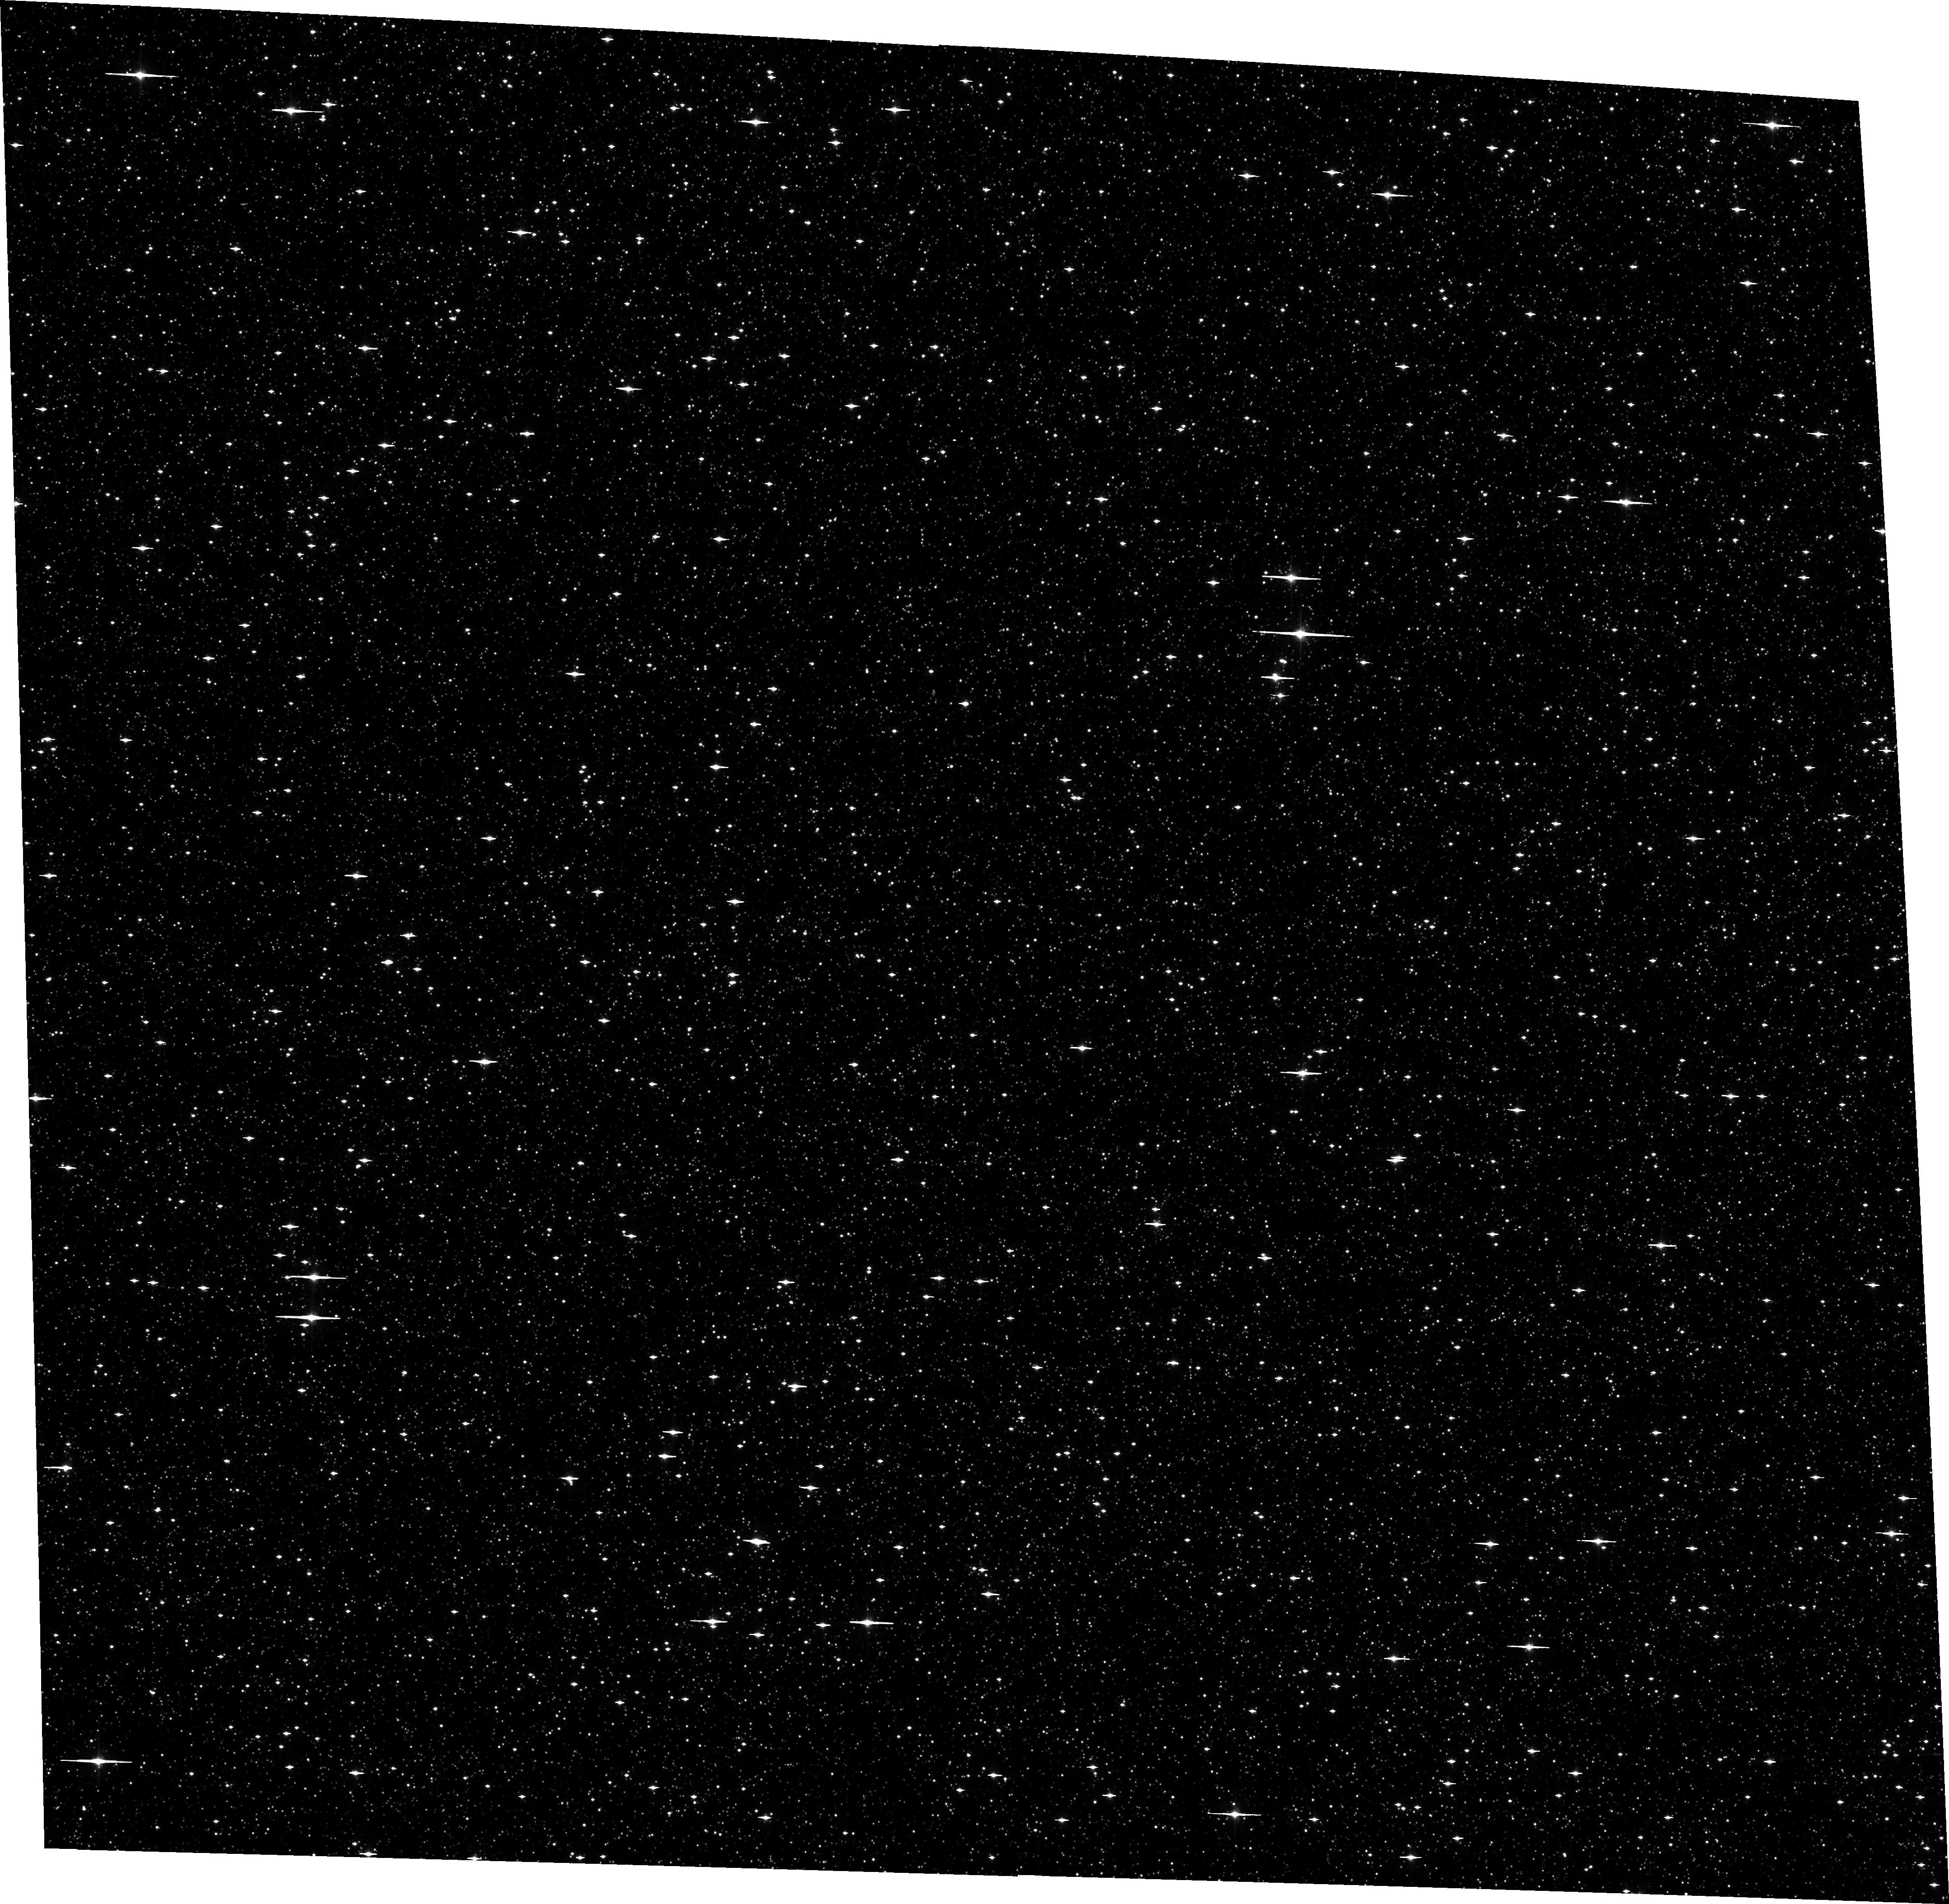
Target: SWEEPS-L1
Instrument: ACS/WFC
Filter: F606W
Exposure: 12 min
Observation ID: hst_13057_19_acs_wfc_f606w_jc3f19

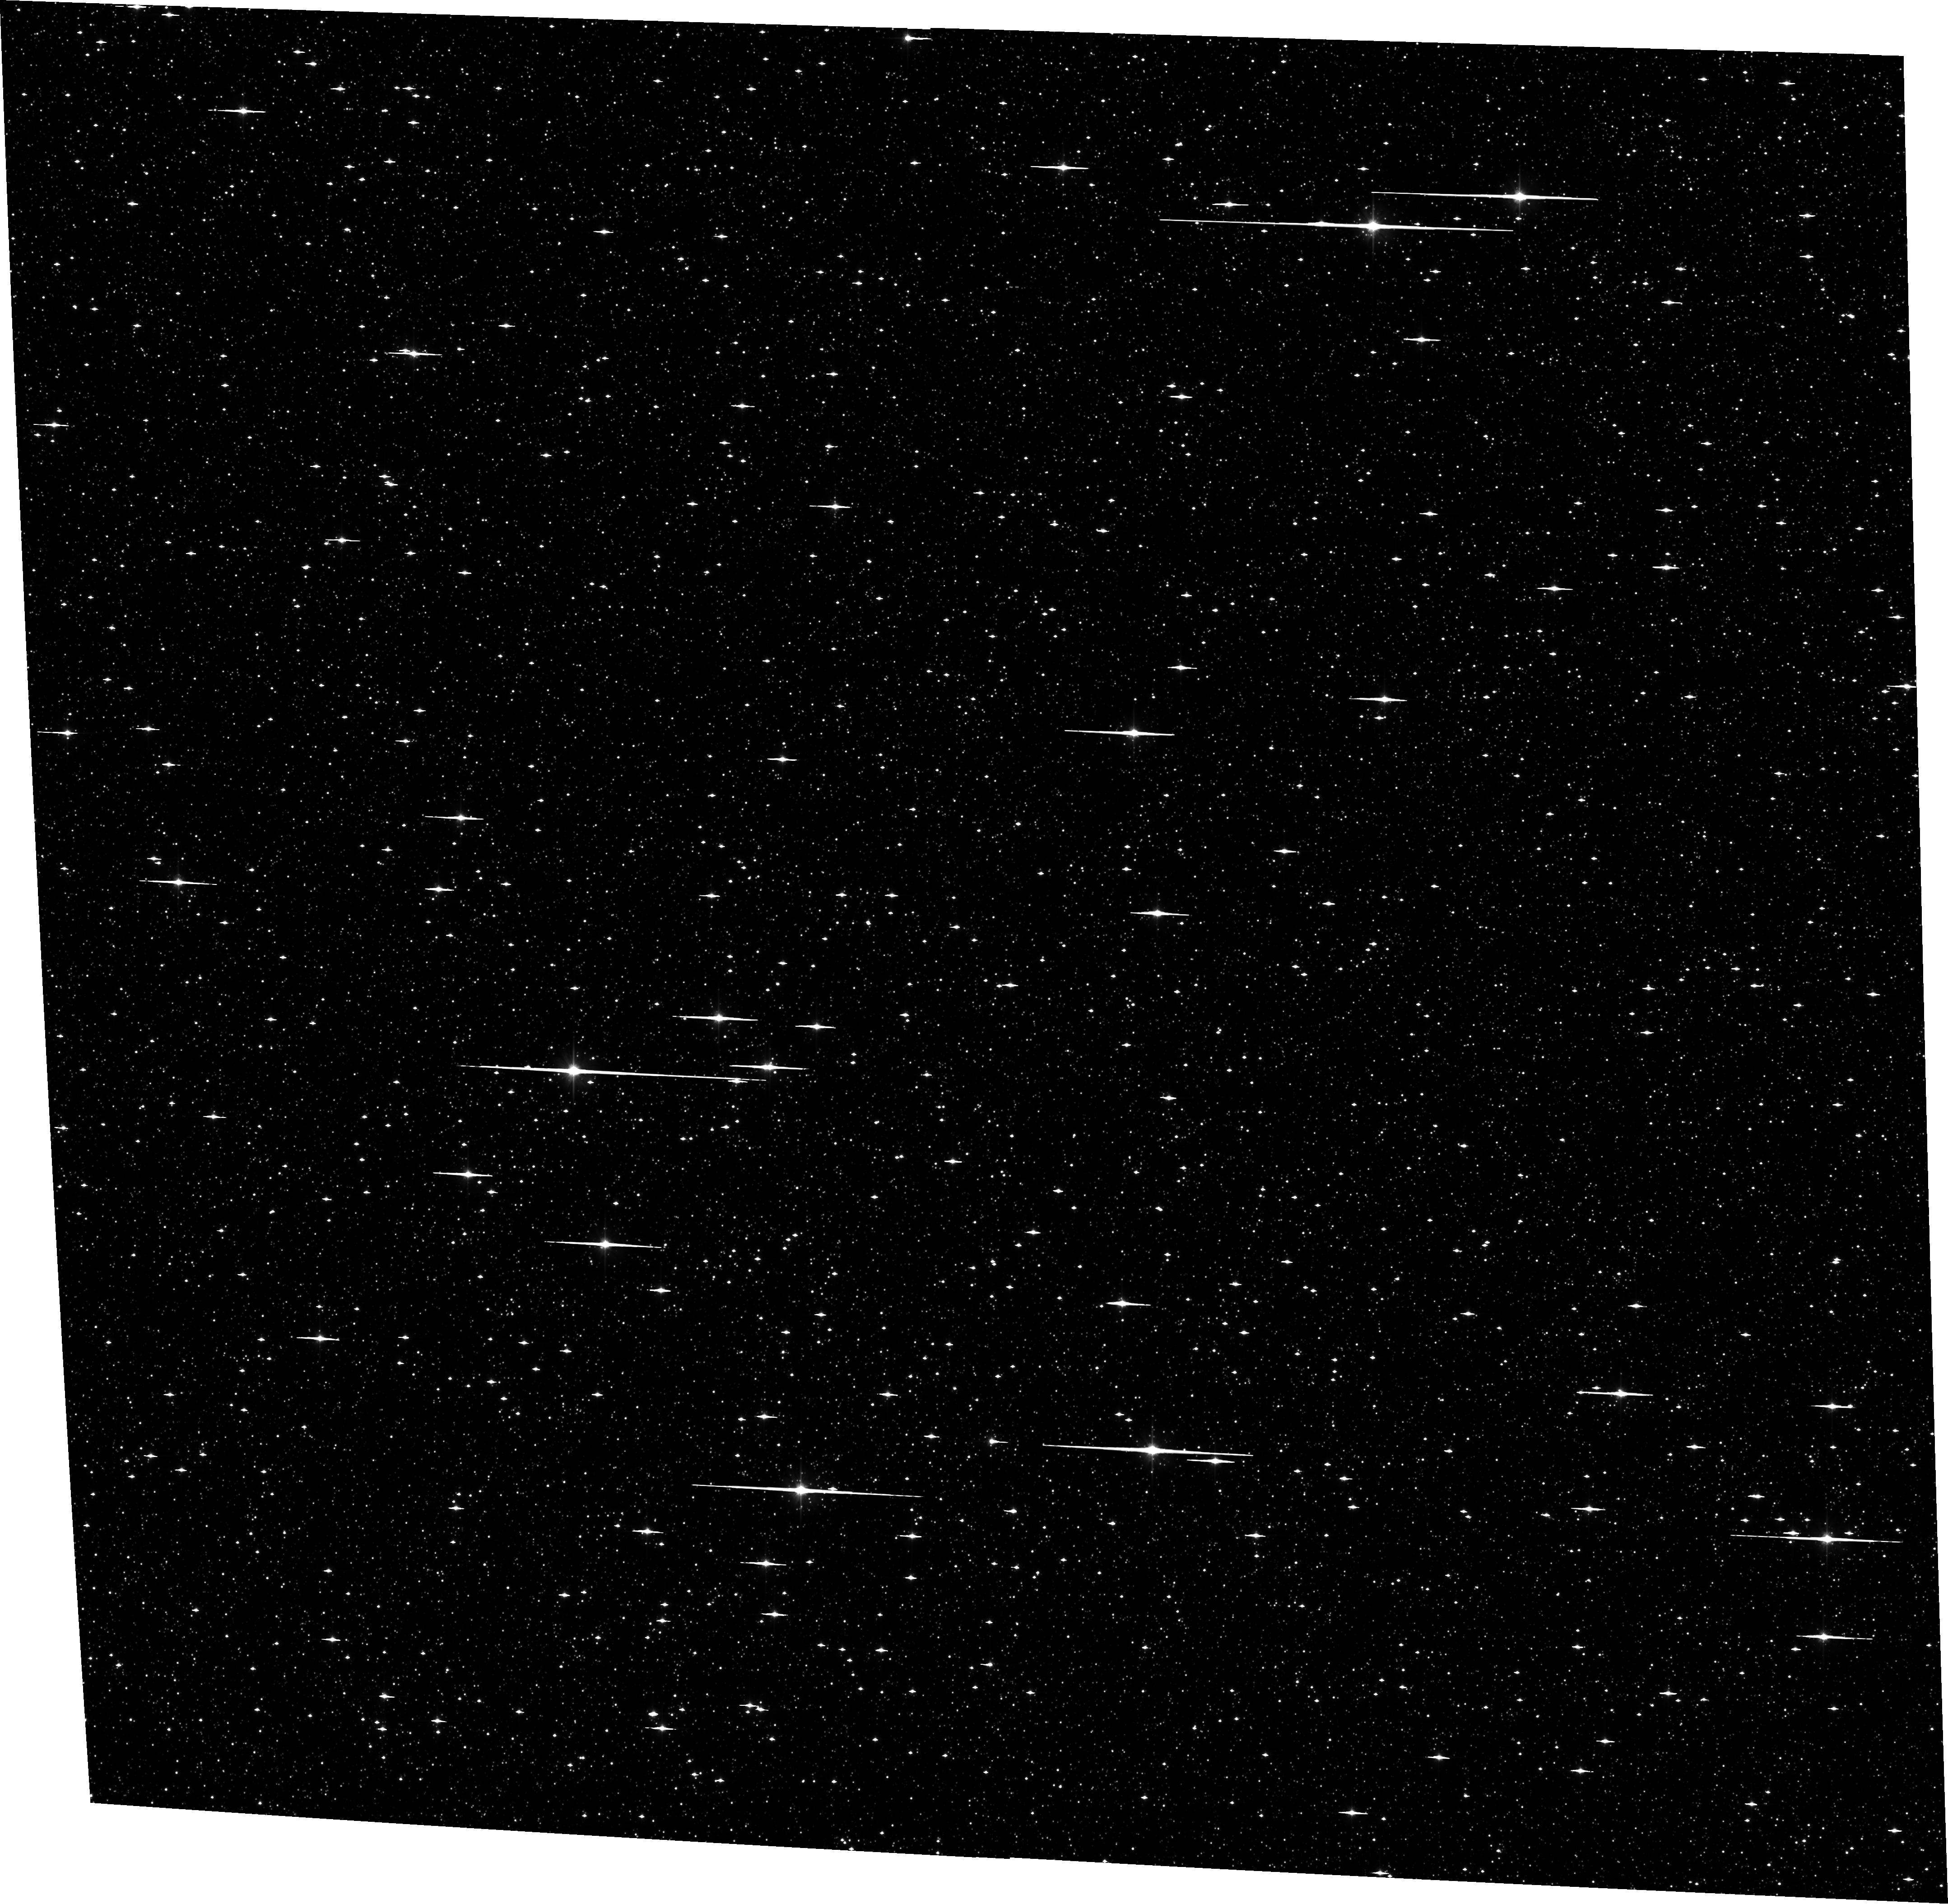
Target: SWEEPS-L2
Instrument: ACS/WFC
Filter: F606W
Exposure: 12 min
Observation ID: hst_13057_63_acs_wfc_f606w_jc3f63

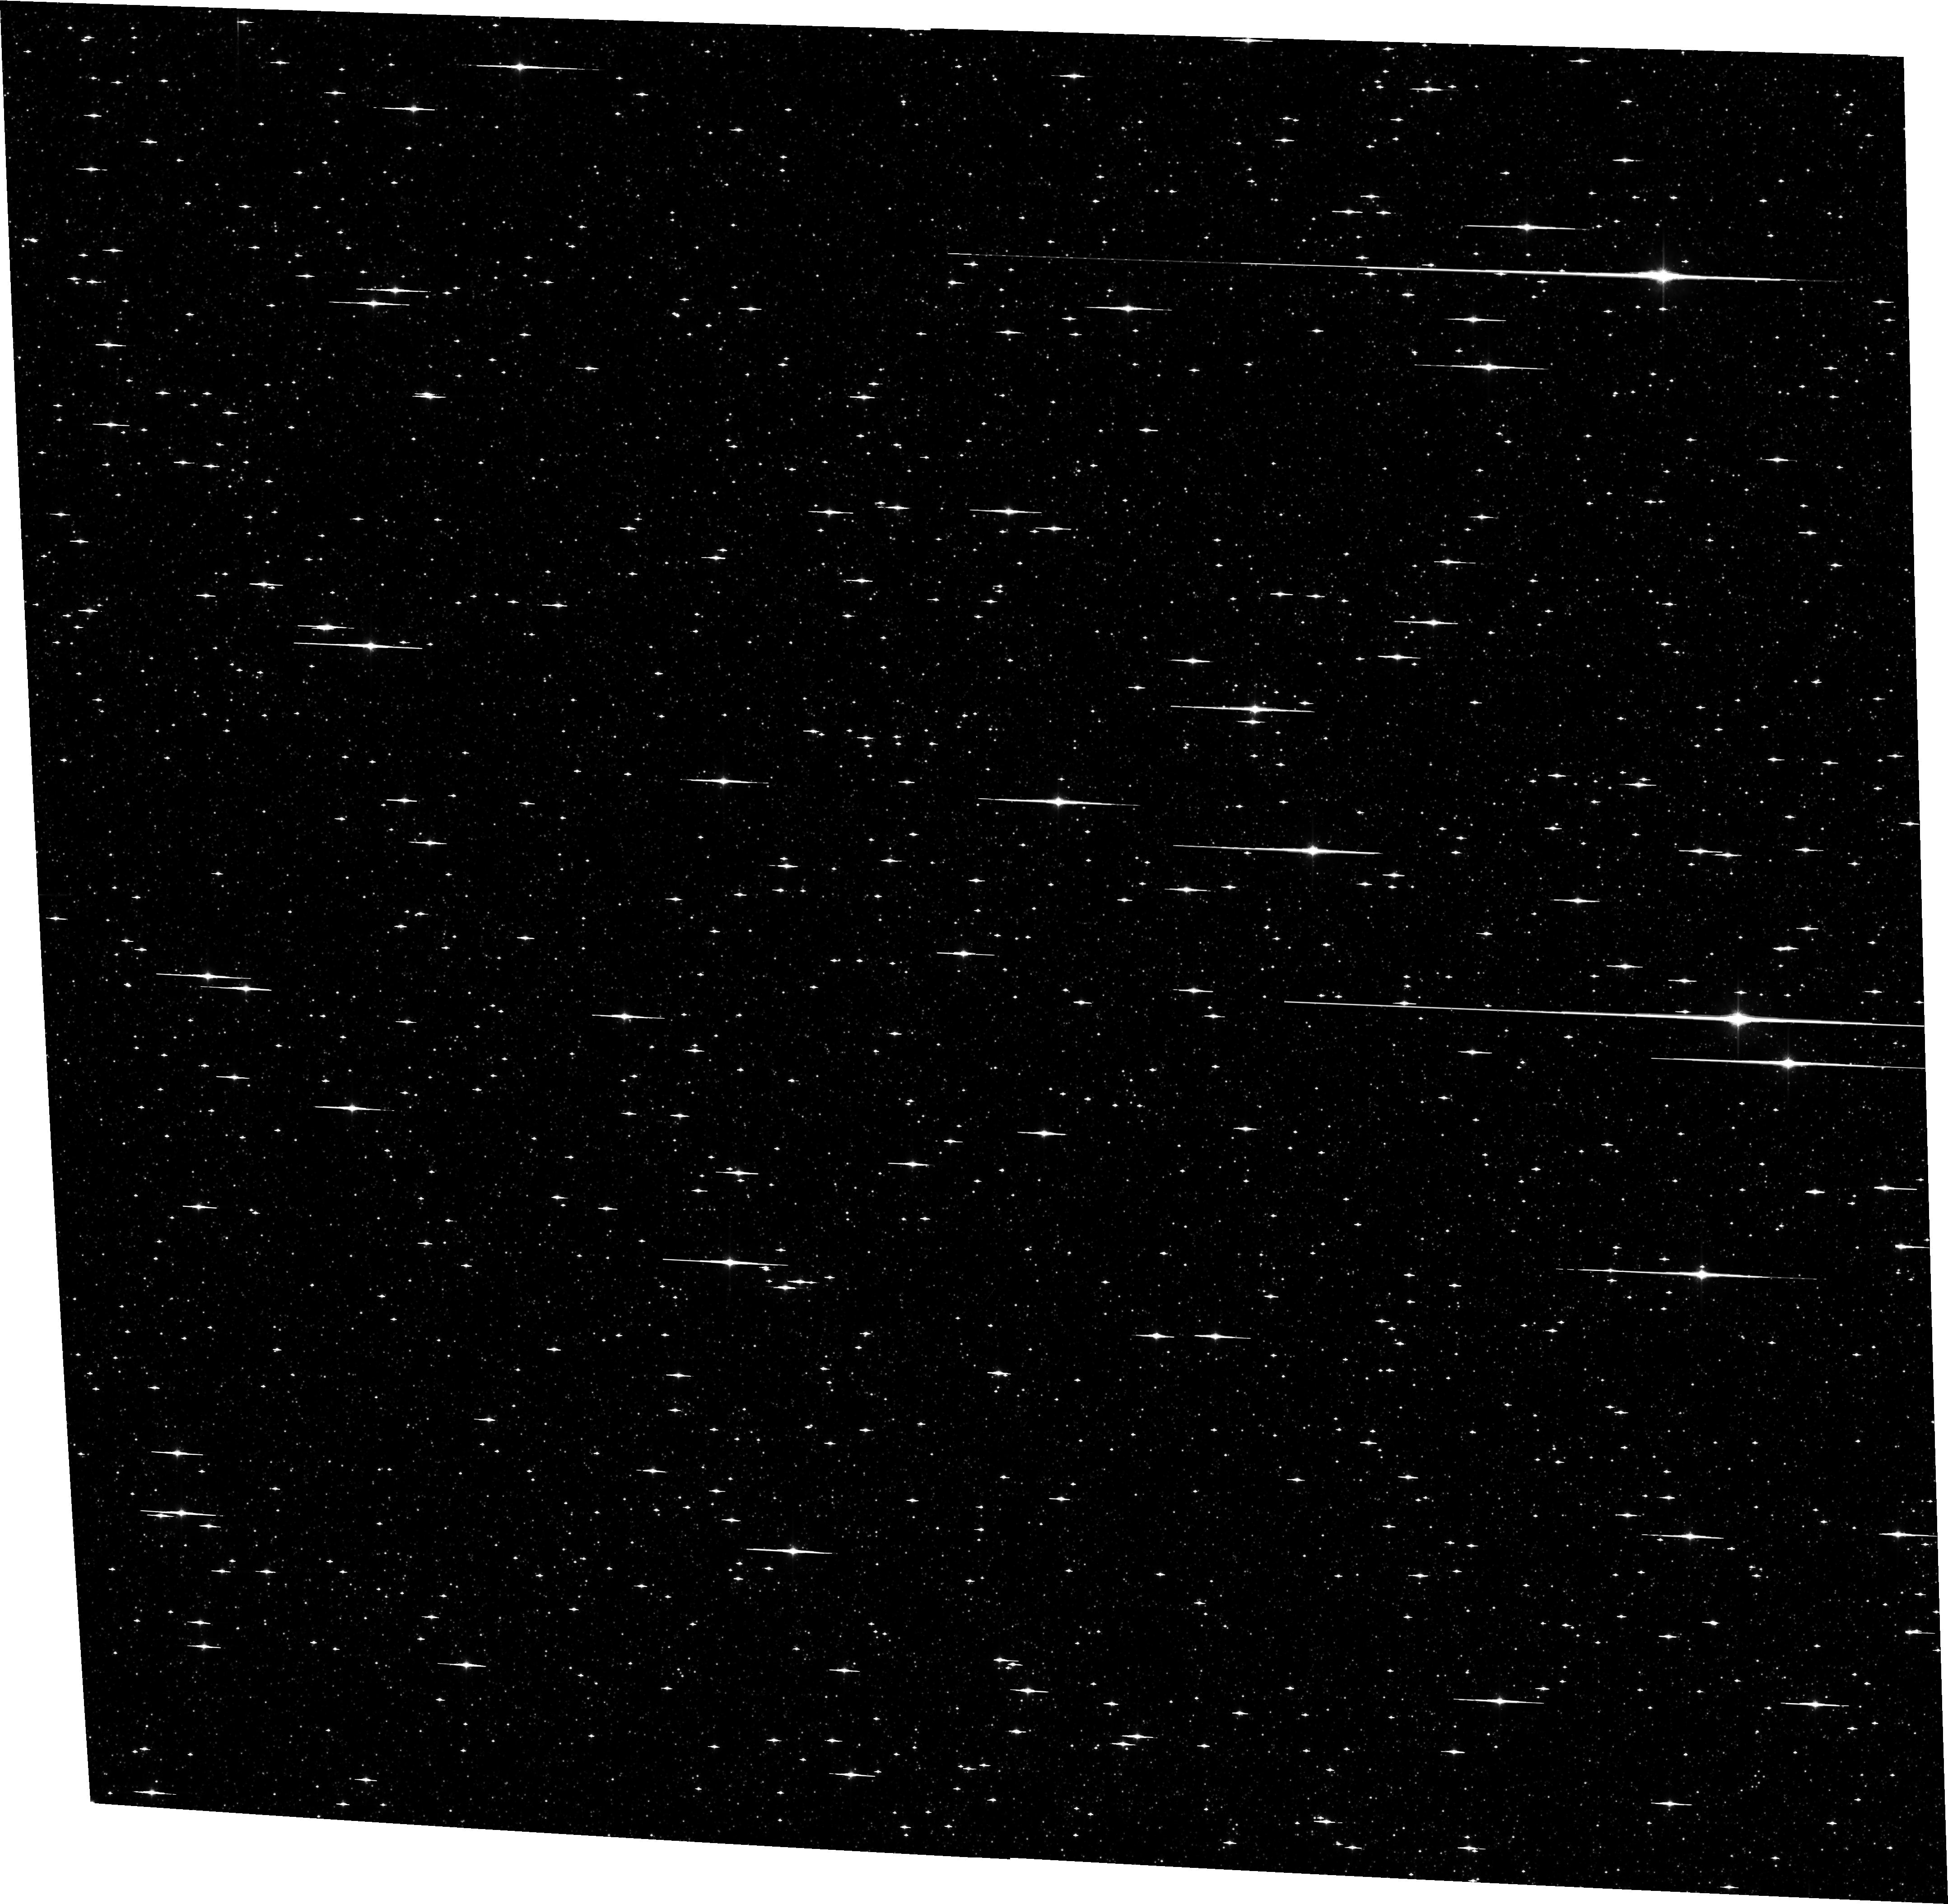
Target: SWEEPS-R1
Instrument: ACS/WFC
Filter: F814W
Exposure: 14 min
Observation ID: hst_13057_48_acs_wfc_f814w_jc3f48

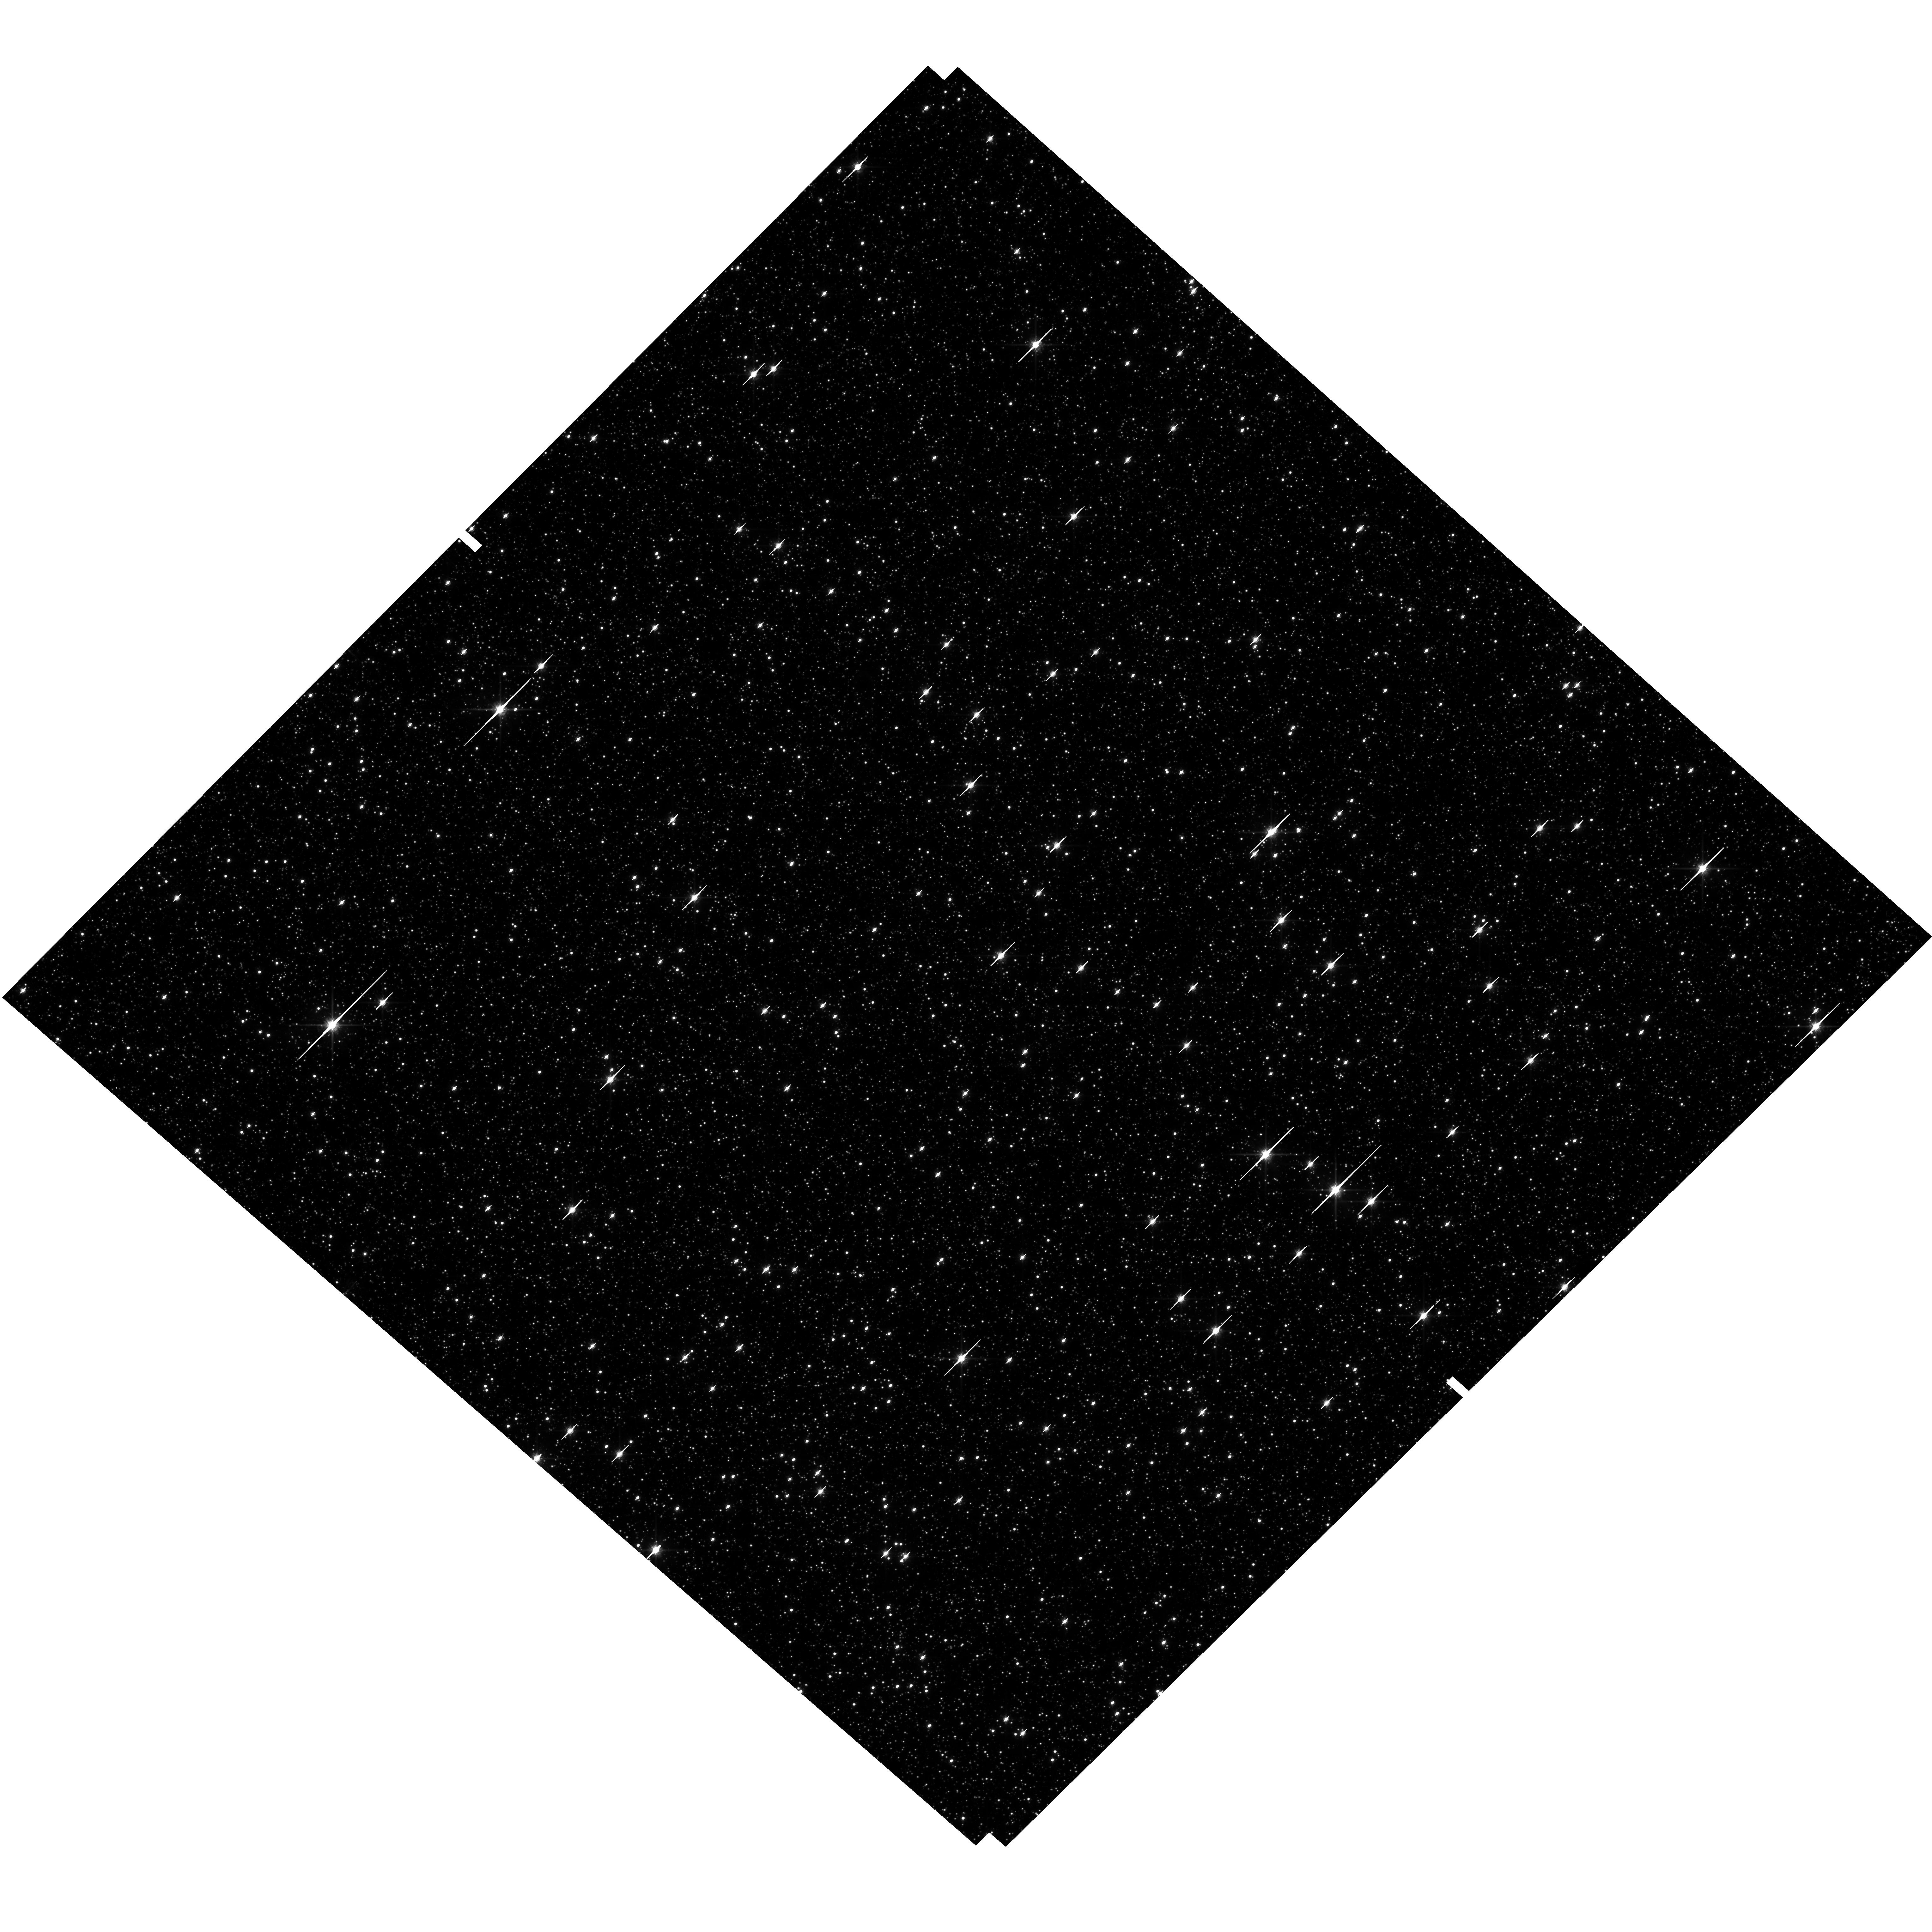
Target: field at RA 269.618°, Dec -29.185°
Instrument: WFC3/UVIS
Filter: F814W
Exposure: 15 min
Observation ID: hst_13057_24_wfc3_uvis_f814w_ic3f24

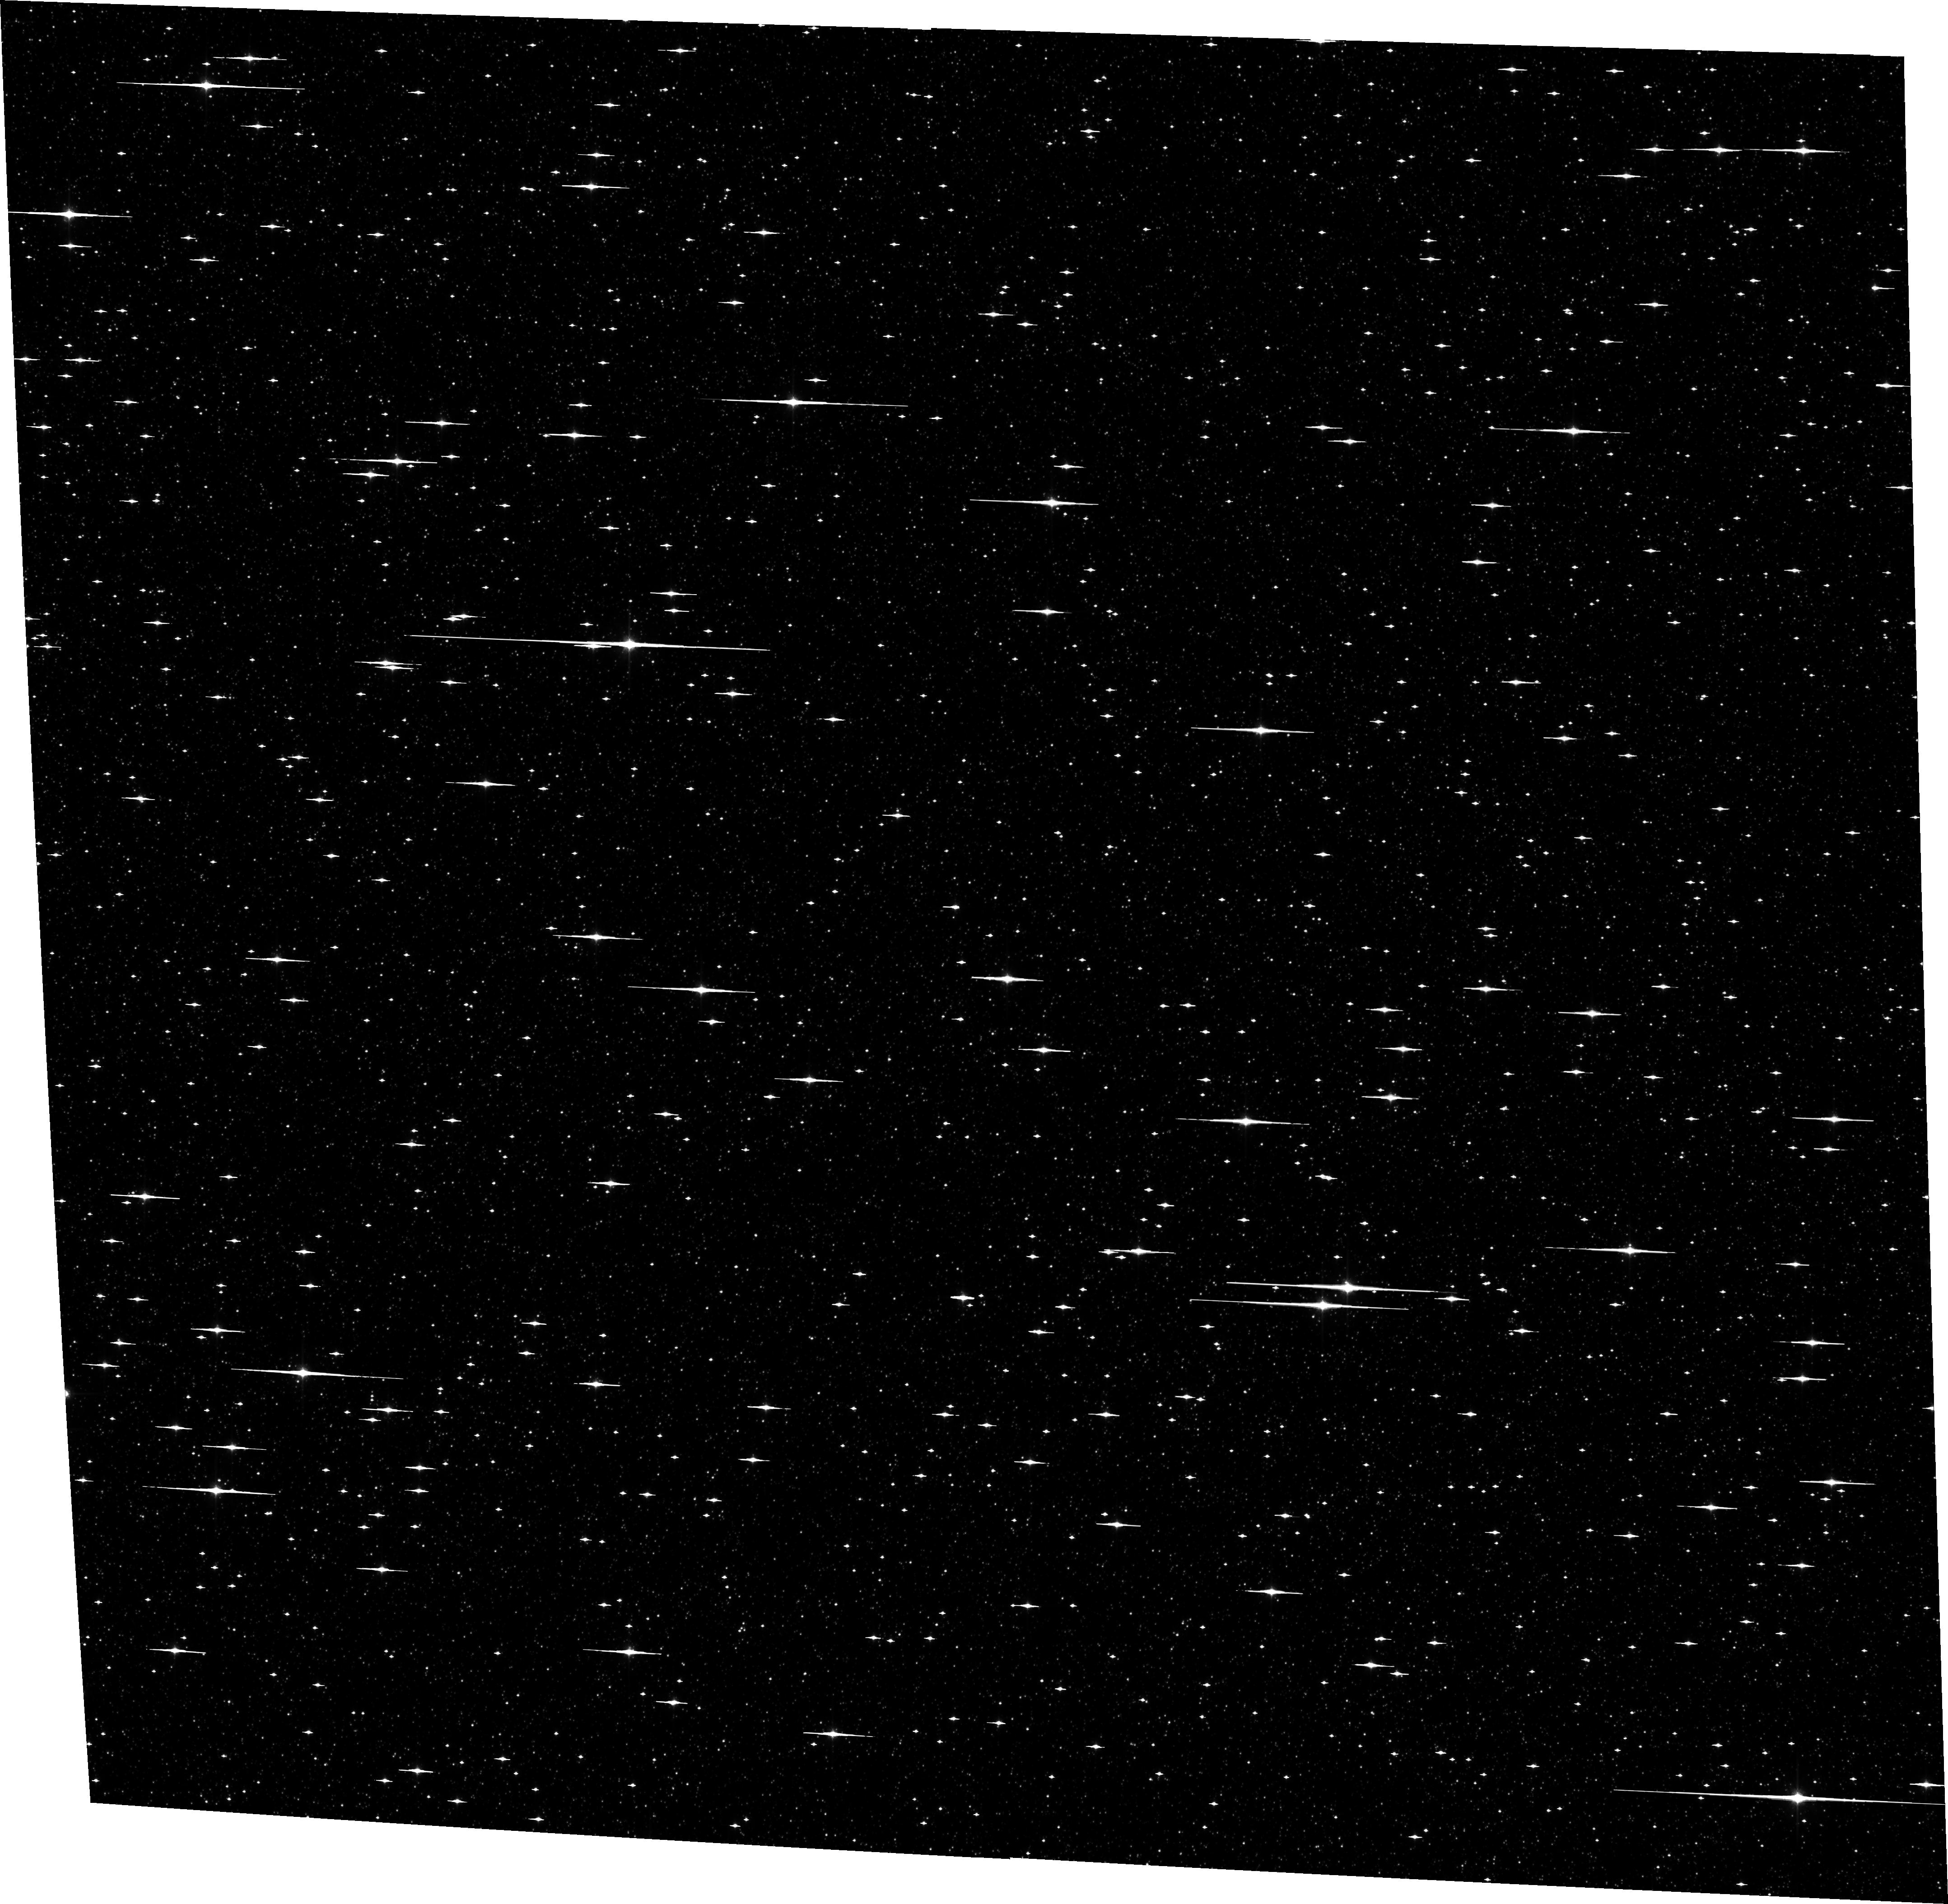
Target: SWEEPS
Instrument: ACS/WFC
Filter: F814W
Exposure: 14 min
Observation ID: hst_13057_61_acs_wfc_f814w_jc3f61

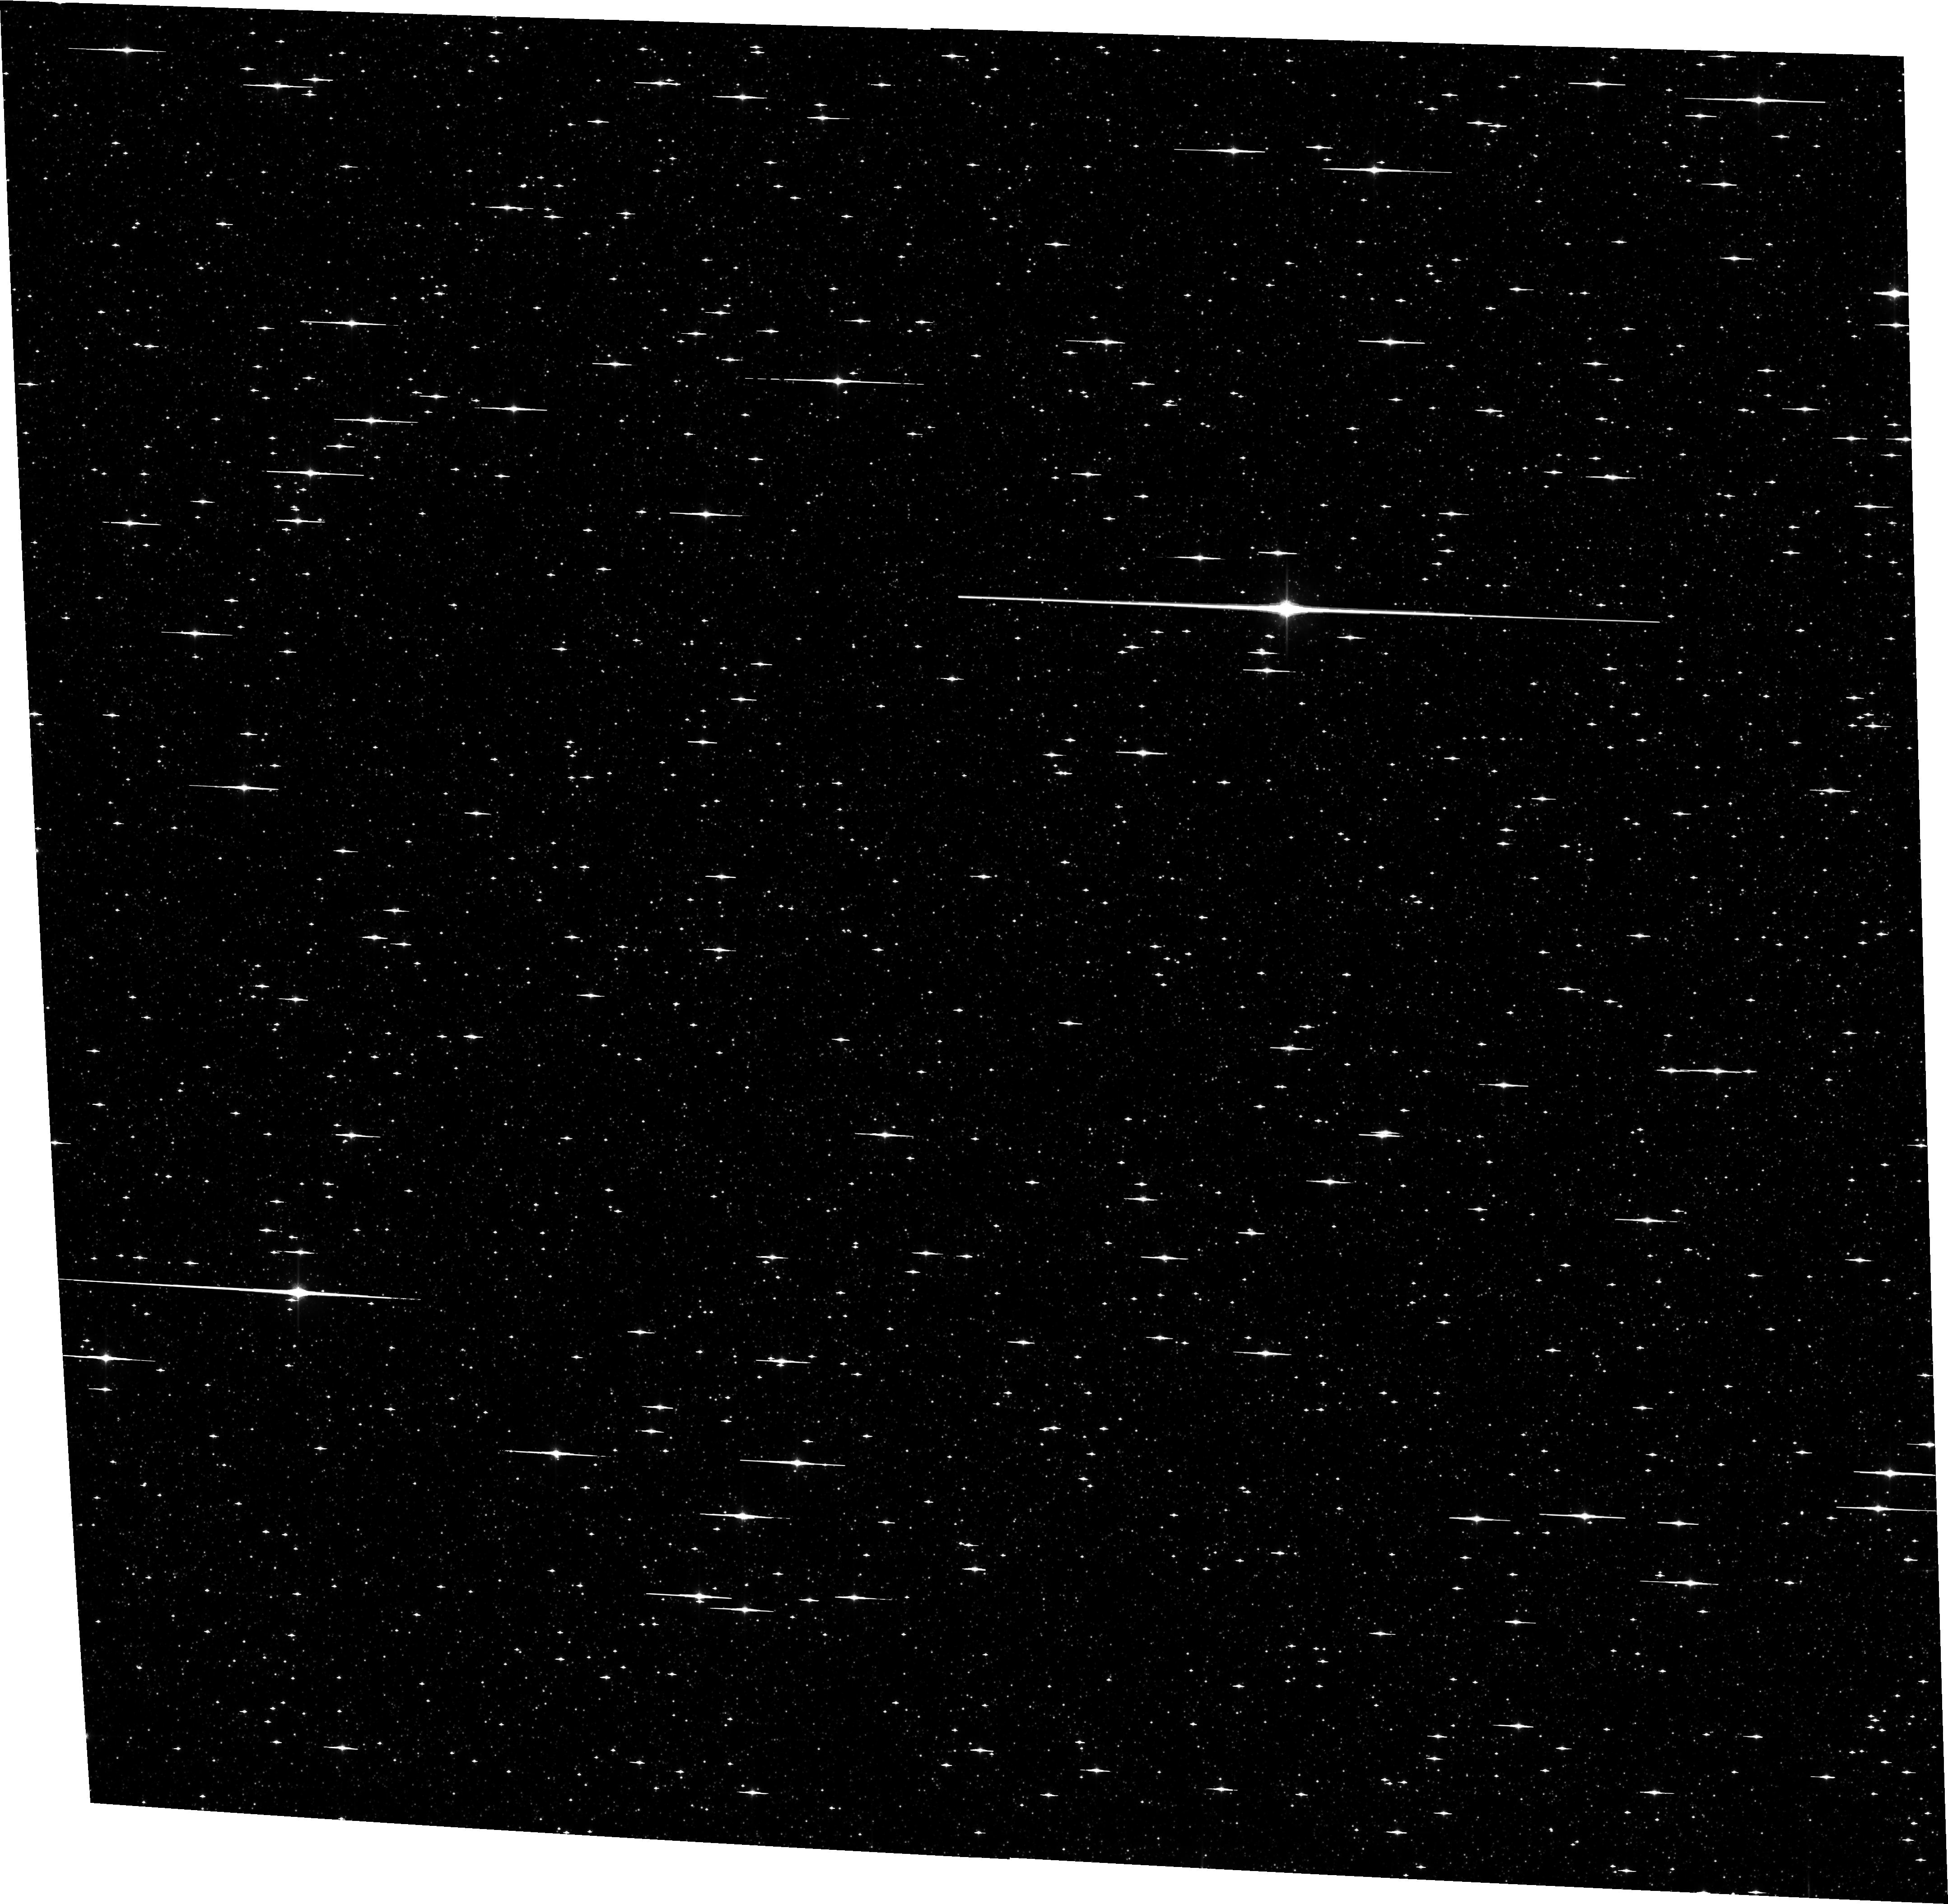
Target: SWEEPS-L1
Instrument: ACS/WFC
Filter: F814W
Exposure: 14 min
Observation ID: hst_13057_46_acs_wfc_f814w_jc3f46

Detecting and Measuring the Masses of Isolated Black Holes and Neutron Stars through Astrometric Microlensing (PI: Sahu, Kailash C.)

We propose a 3-year program of monitoring of 12 fields in the Galactic bulge, containing a total of ~1.5 million stars down to V=28. Our primary aim is to detect microlensing events caused by non-luminous isolated black holes (BHs) and neutron stars (NSs) in the Galactic disk and bulge. The unique capability of HST imaging for microlensing observations is the addition of high-precision astrometry, allowing detection of the astrometric shift of the source during the event. Combined with the lens parallax, provided by the HST event light curve, the astrometric shift provides a direct measurement of the lens mass. We will detect ~120 microlensing events, of which 45% will show astrometric deflections, leading to direct determinations of the lens masses. Of these, about 18 lenses are expected to be BHs and 14 of them NSs, along with about 22 events due to main-sequence stars. To date, BH and NS masses have been directly measured only in binaries; no isolated BH has been detected unambiguously within our Galaxy. A survey of the scope proposed here is the only means available at present for measuring the mass function of isolated BHs and NSs, and moreover one that is normalized to that of luminous stars. The results will provide a quantitative estimate of the mass content in the form of stellar remnants in the young Galactic disk and old bulge, and important constraints on SN/GRB explosion mechanisms that produce NSs and BHs. Our data will also be useful for other investigations, including a more accurate determination of the microlensing optical depth, faint variable stars, bulge proper motions and kinematics, and a deep luminosity function of the disk and bulge stars.